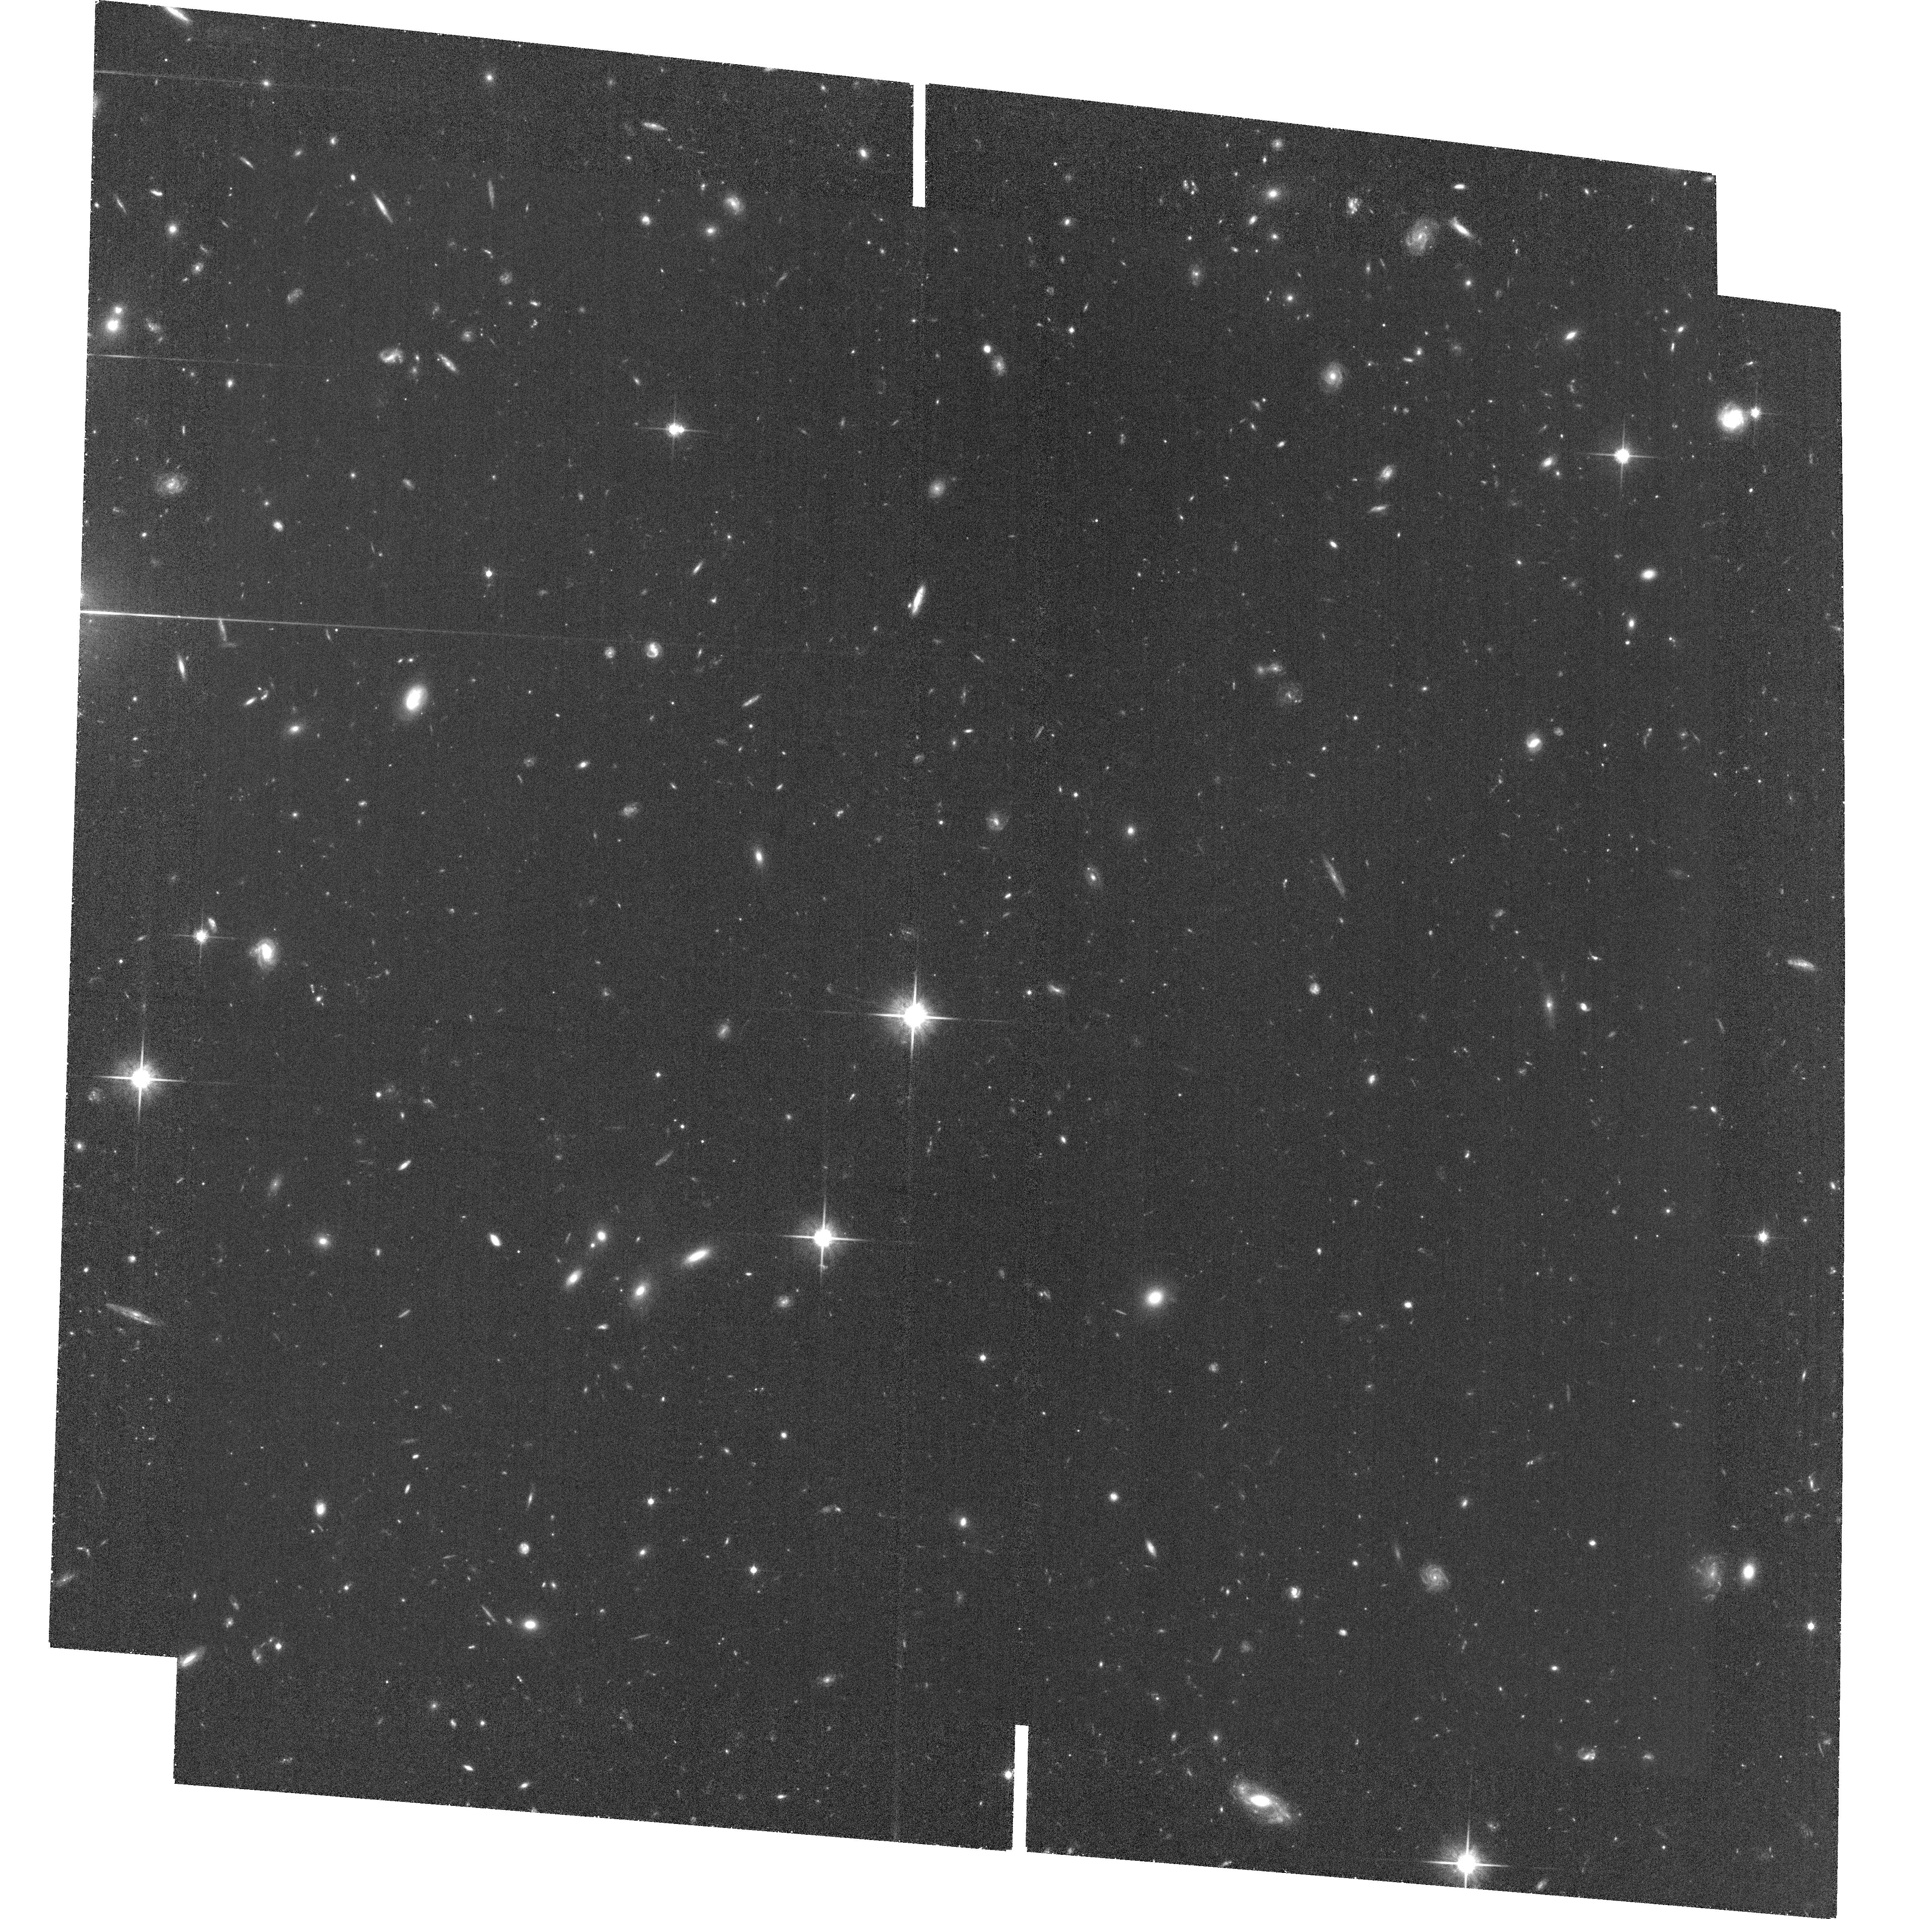
Target: field at RA 351.934°, Dec -2.137°. Instrument: ACS/WFC. Filter: F814W. Exposure: 1.5 h. Observation ID: hst_13177_03_acs_wfc_f814w_jc6i03

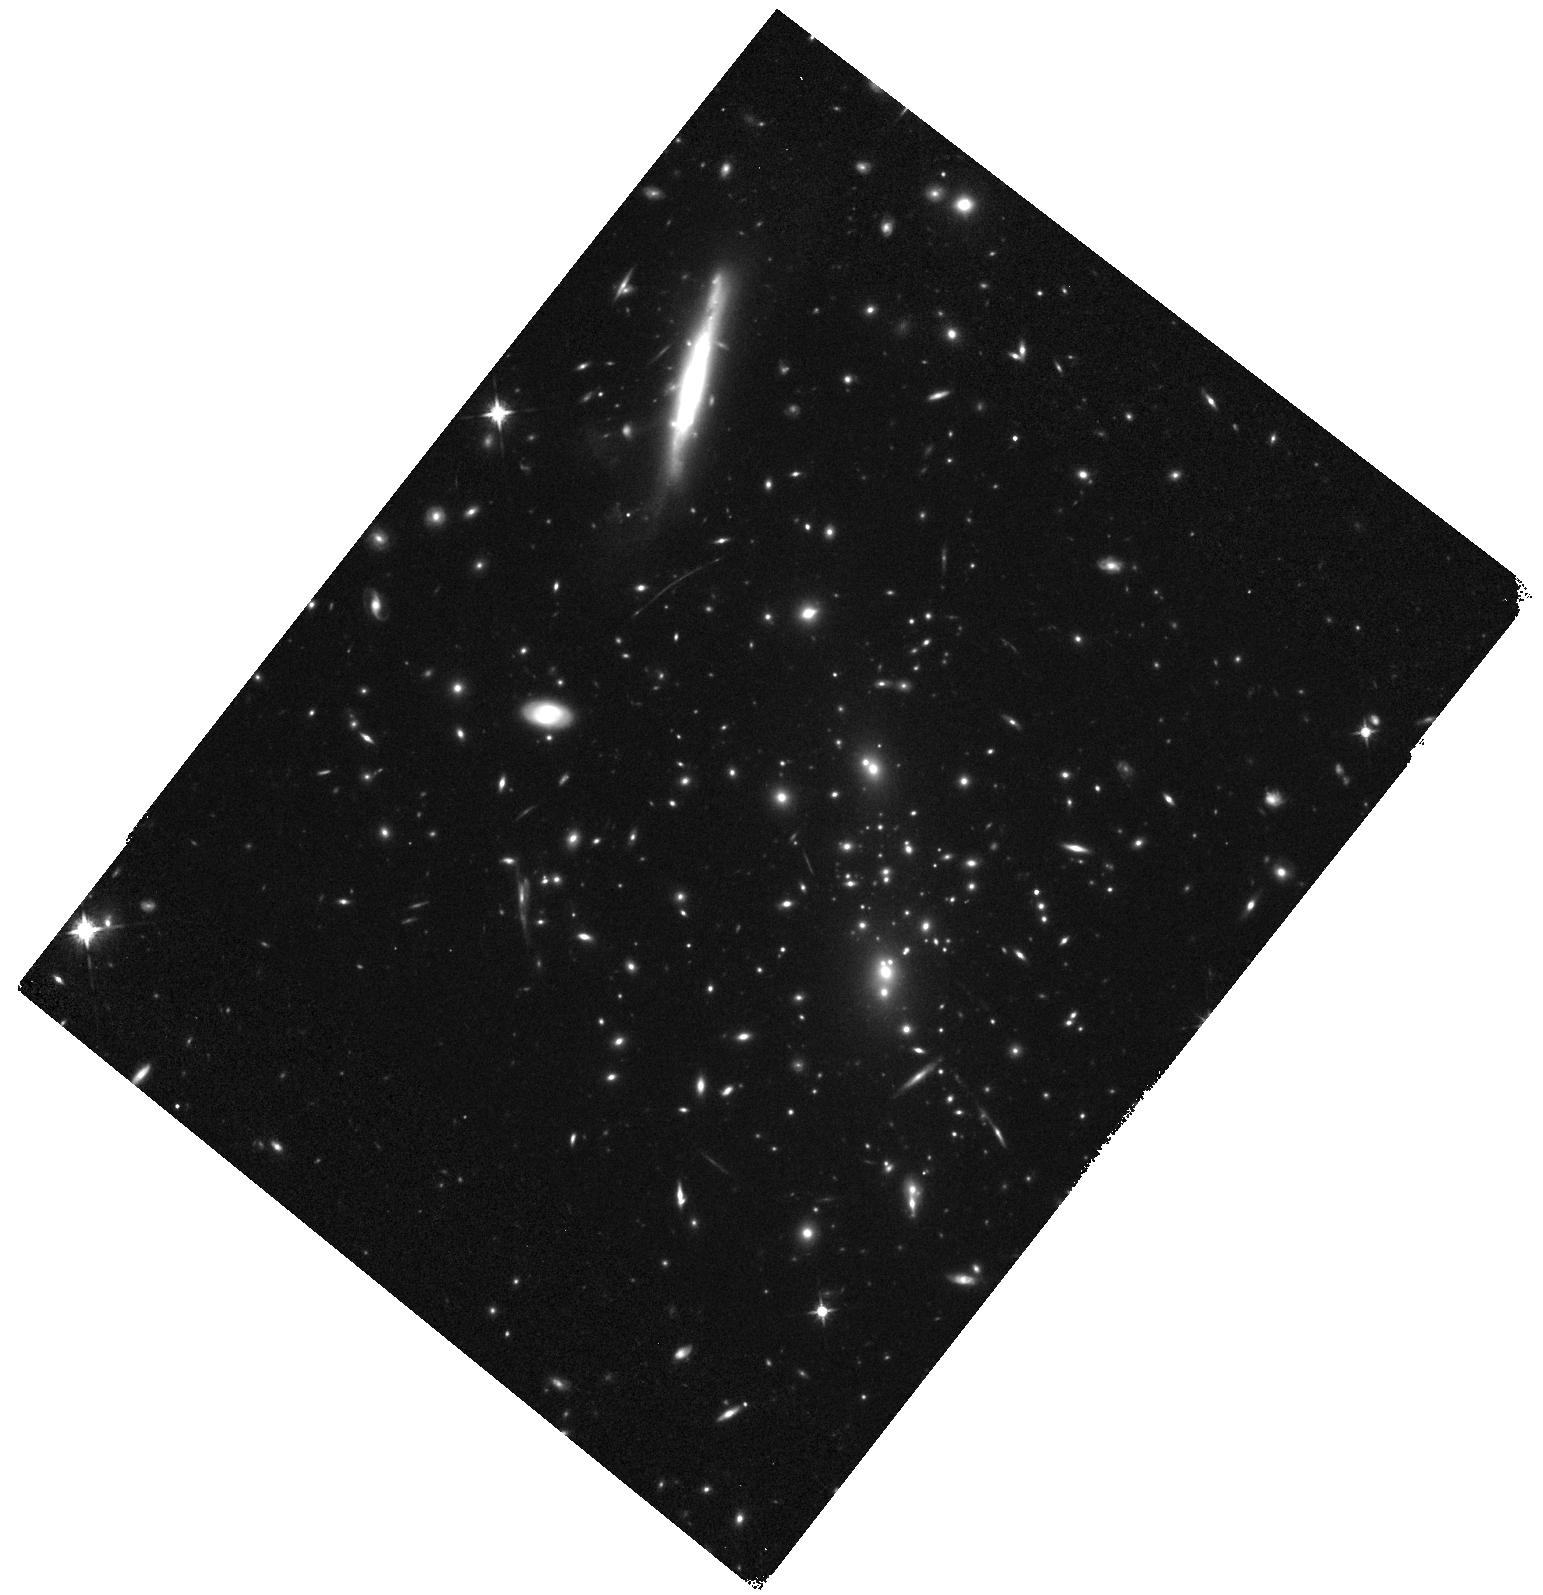
Target: RCS2-2327.4-0204. Instrument: WFC3/IR. Filter: F125W. Exposure: 17 min. Observation ID: hst_13177_05_wfc3_ir_f125w_ic6i05

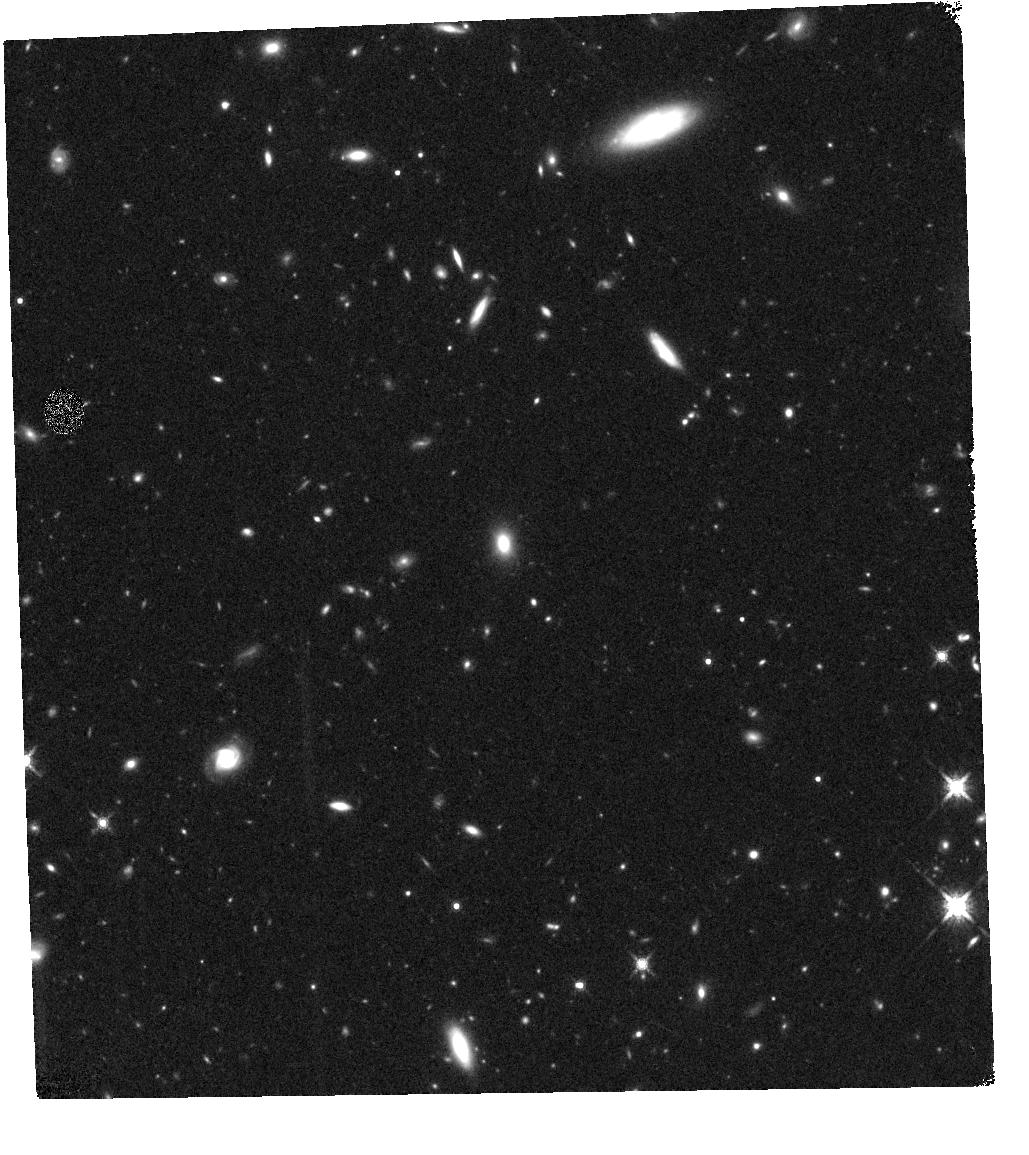
Target: field at RA 351.967°, Dec -2.077°. Instrument: WFC3/IR. Filter: F160W. Exposure: 34 min. Observation ID: hst_13177_01_wfc3_ir_f160w_ic6i01

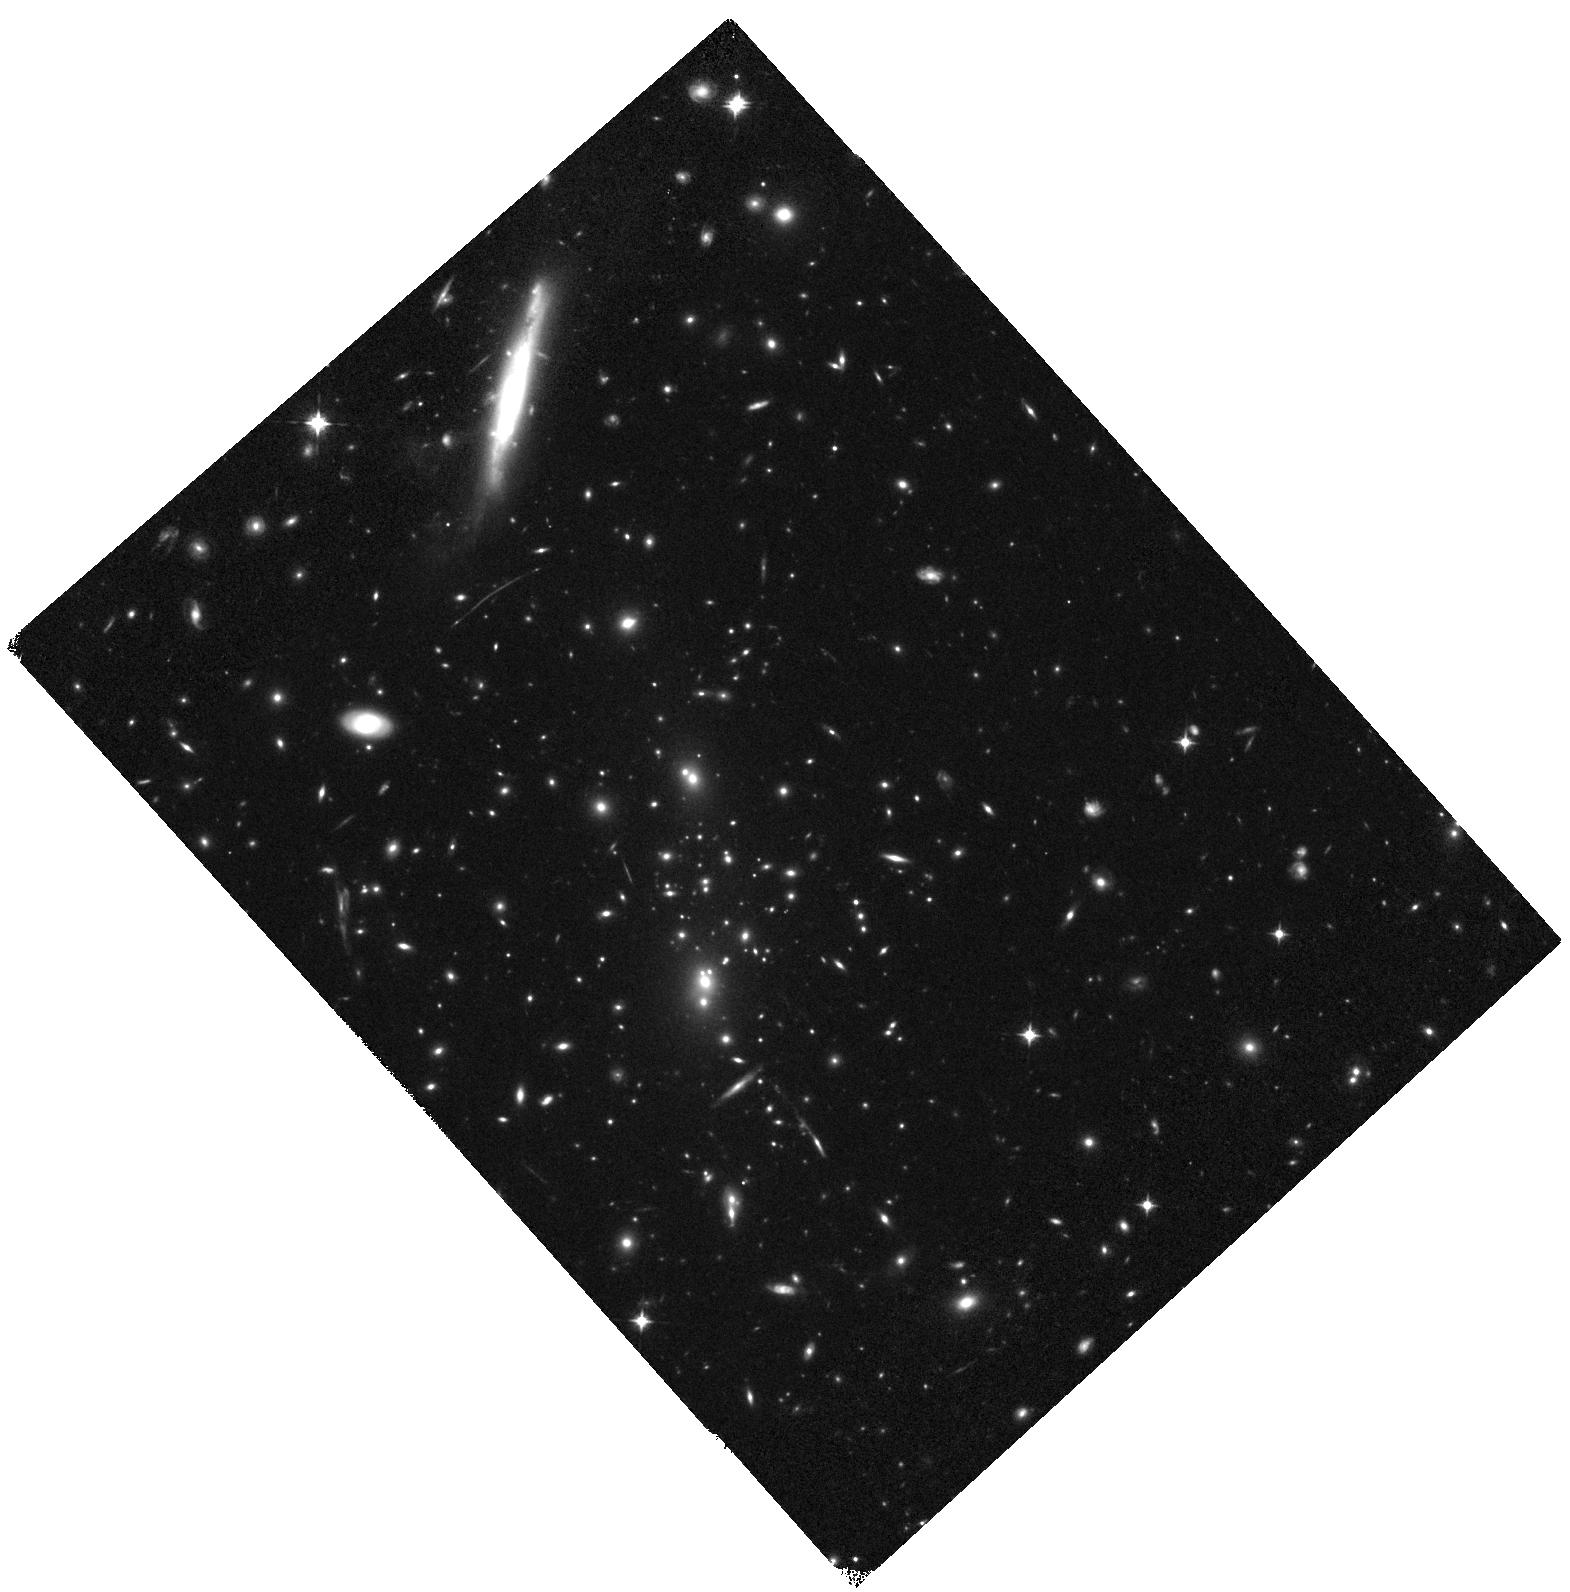
Target: RCS2-2327.4-0204. Instrument: WFC3/IR. Filter: F098M. Exposure: 37 min. Observation ID: hst_13177_03_wfc3_ir_f098m_ic6i03

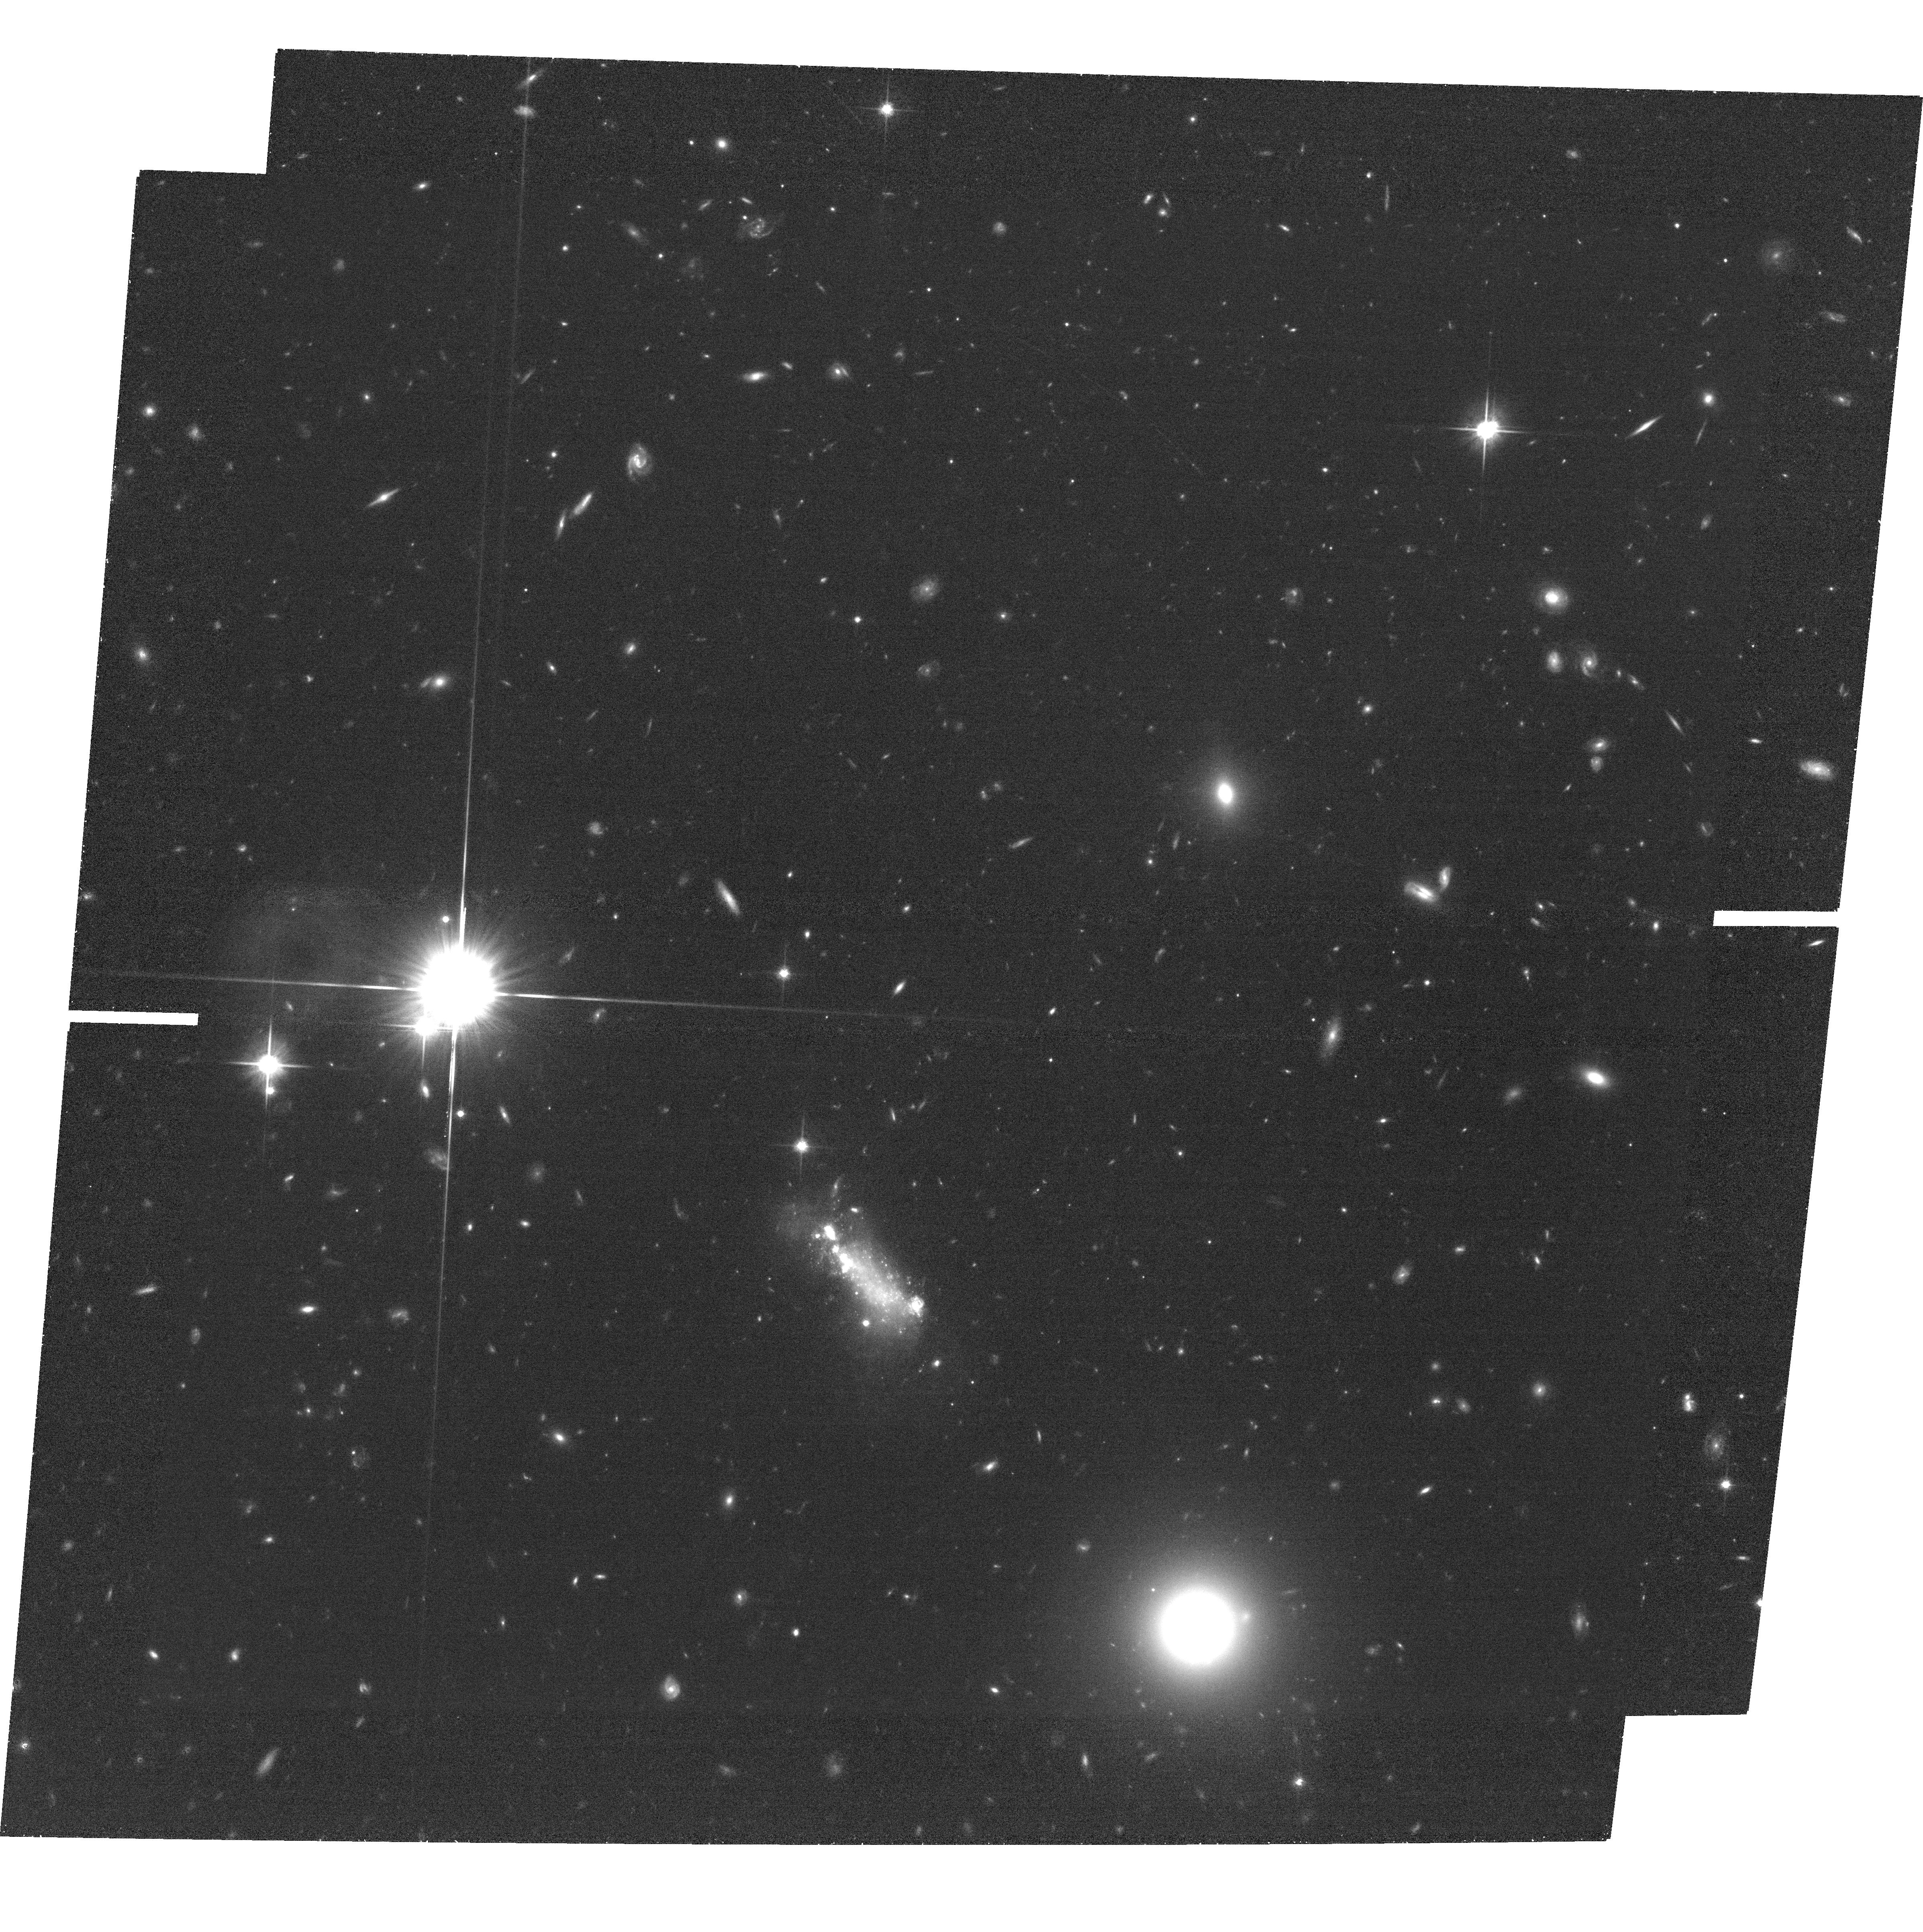
Target: field at RA 351.929°, Dec -2.005°. Instrument: ACS/WFC. Filter: F814W. Exposure: 1 h. Observation ID: hst_13177_04_acs_wfc_f814w_jc6i04

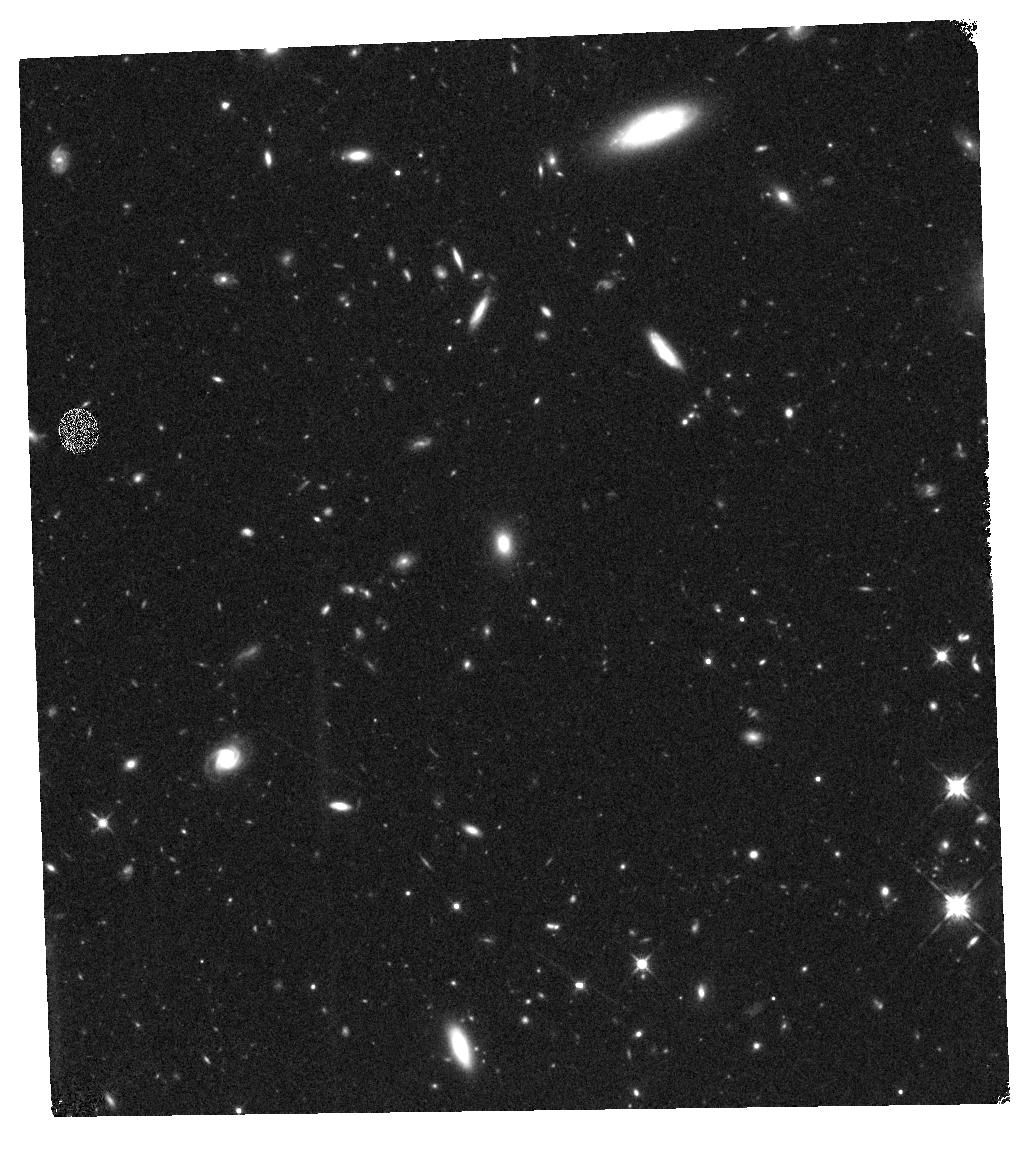
Target: field at RA 351.967°, Dec -2.078°. Instrument: WFC3/IR. Filter: F125W. Exposure: 34 min. Observation ID: hst_13177_01_wfc3_ir_f125w_ic6i01

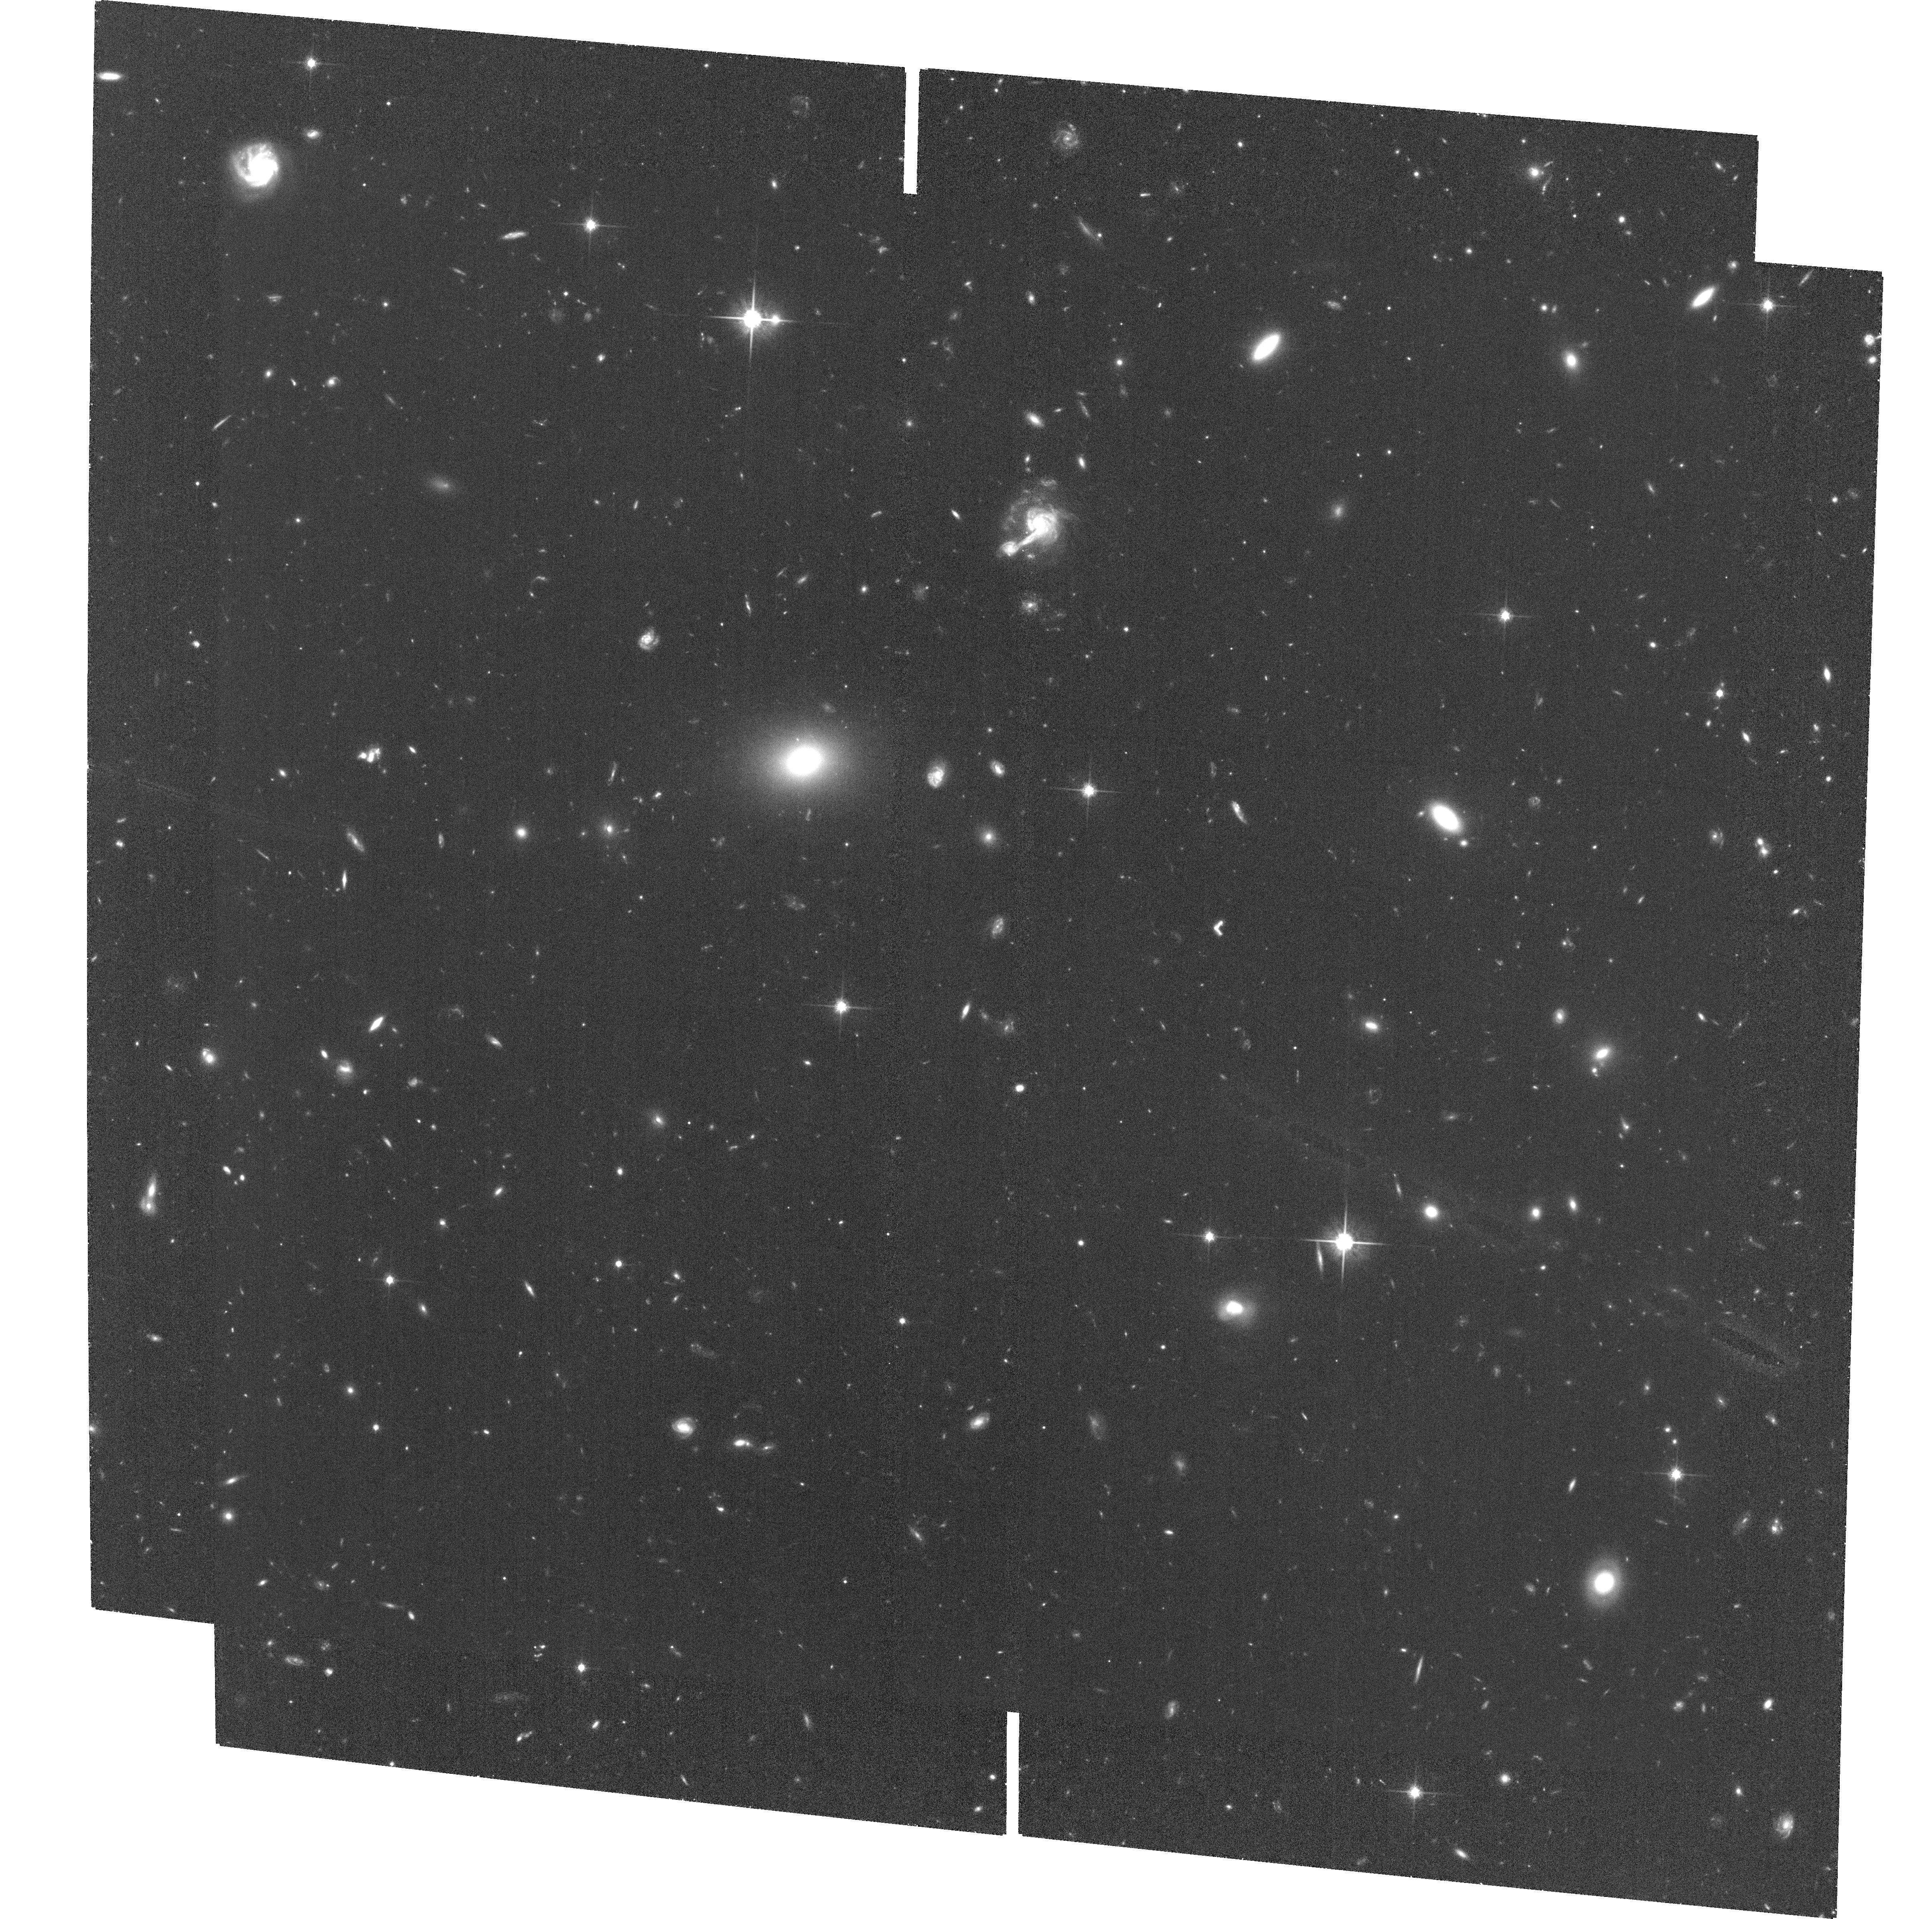
Target: field at RA 351.797°, Dec -2.010°. Instrument: ACS/WFC. Filter: F814W. Exposure: 1.5 h. Observation ID: hst_13177_02_acs_wfc_f814w_jc6i02

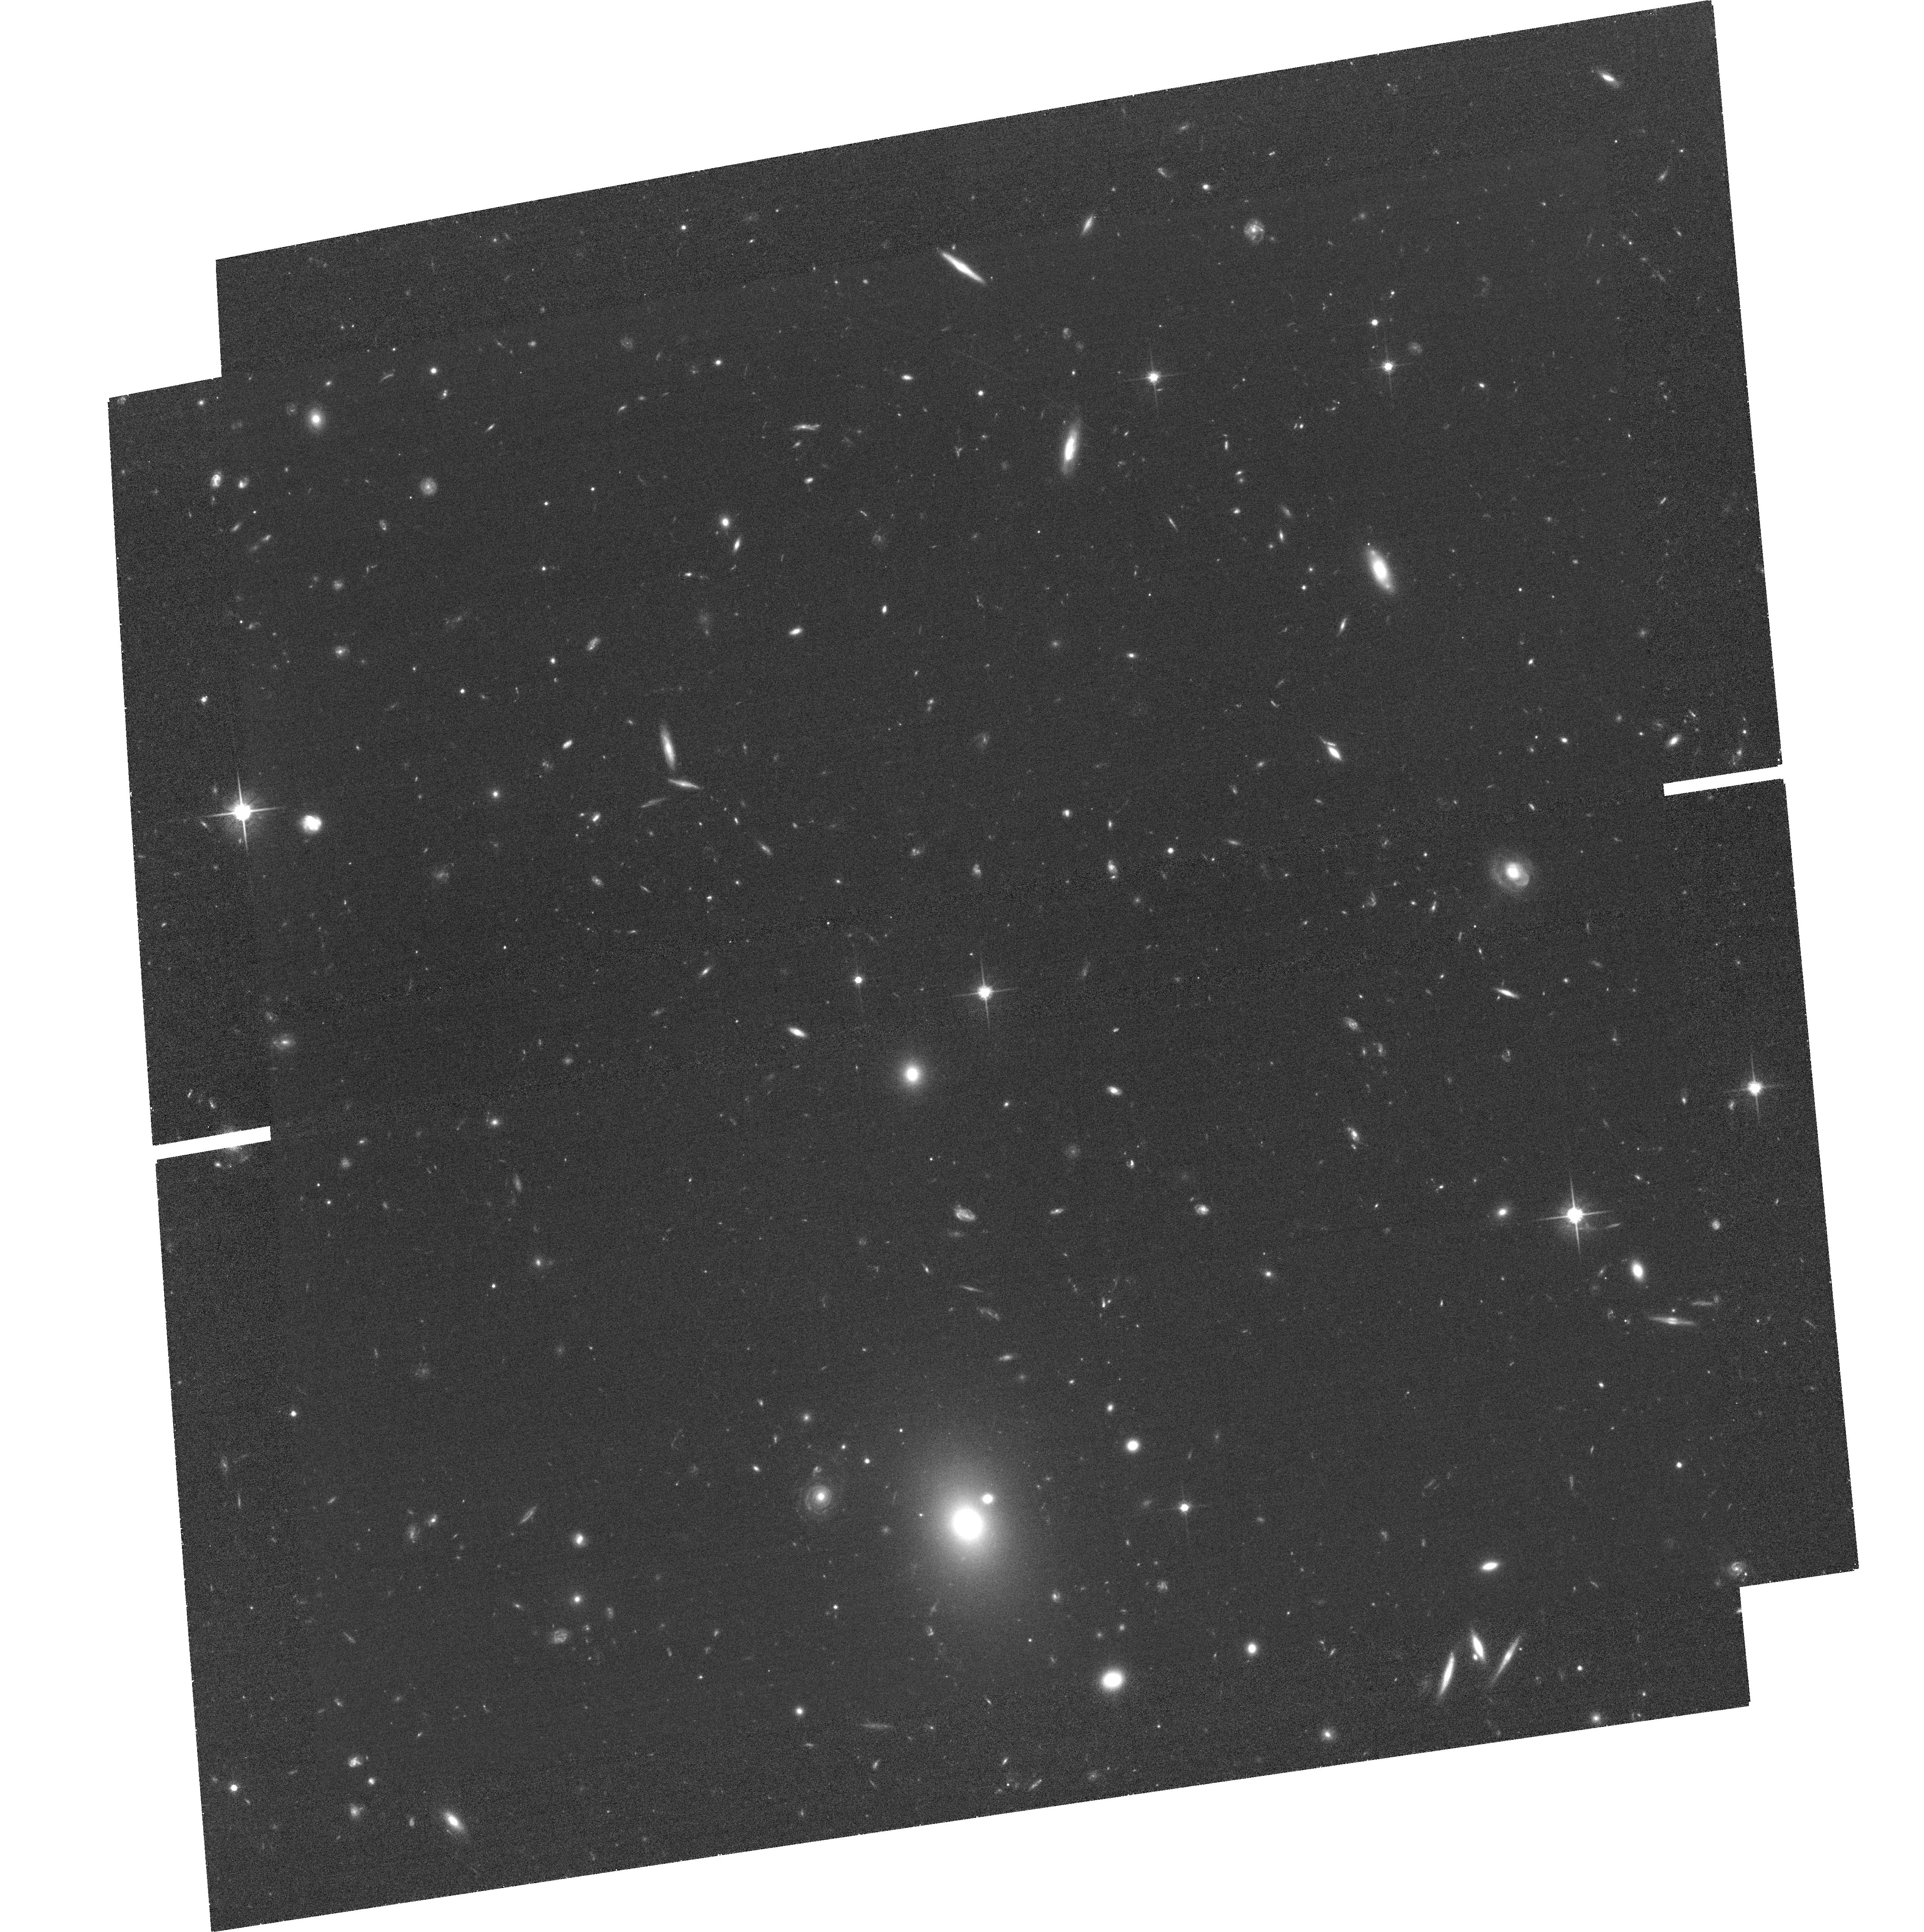
Target: field at RA 351.791°, Dec -2.130°. Instrument: ACS/WFC. Filter: F814W. Exposure: 1 h. Observation ID: hst_13177_05_acs_wfc_f814w_jc6i05

Spitzer UltRaFaint SUrvey {SURFS Up}: Cluster Lensing and Spitzer Extreme Imaging Reaching Out to z~7 (PI: Bradac, Marusa)

In spite of recent progress, the role of distant galaxies in cosmic reionization has been difficult to pin down. A powerful way to make progress is to move beyond counting high redshift sources and study the stellar properties of the population instead. Accurate knowledge of the average star formation density and its recent history in the universe at this epoch is necessary to determine whether these galaxies emit enough hard photons to reionize the Universe. This requires measuring rest frame optical light, which only Spitzer can probe at these redshifts, for a large enough sample of typical galaxies. At least 50 typical sources with Spitzer imaging are needed to determine the star formation rate (SFR) density directly from stellar mass measurement (rather than estimated from the luminosity function) to 25% accuracy. Unfortunately, the depth needed to reach typical z>~7 galaxies is impractical in a blank field survey. To address this cosmic puzzle, we will obtain ultra−deep Spitzer imaging of the fields behind 10 of the most powerful and well calibrated cosmic telescopes. Cluster−scale gravitational lenses acting as cosmic telescopes enable the study of intrinsically lower luminosity galaxies than would otherwise be possible. This will be a crucial Legacy complement to the existing IRAC deep surveys and shallower cluster studies, and will open up new parameter space parameter space by probing intrinsically fainter objects than existing cluster surveys and much improved sample variance over deep field surveys. It will allow us to study the properties (e.g. star formation rates and stellar masses) of a large number of galaxies (50 at z~7 and 10 at z~8) for the first time, thus meeting our goal of reconstructing the cosmic SFR with sufficient accuracy. Presence (or absence) of established stellar population will be measured by Spitzer for the largest sample to date. Together these findings will allow us to identify the dominant sources of the bulk of ionizing photons necessary to drive reionization.